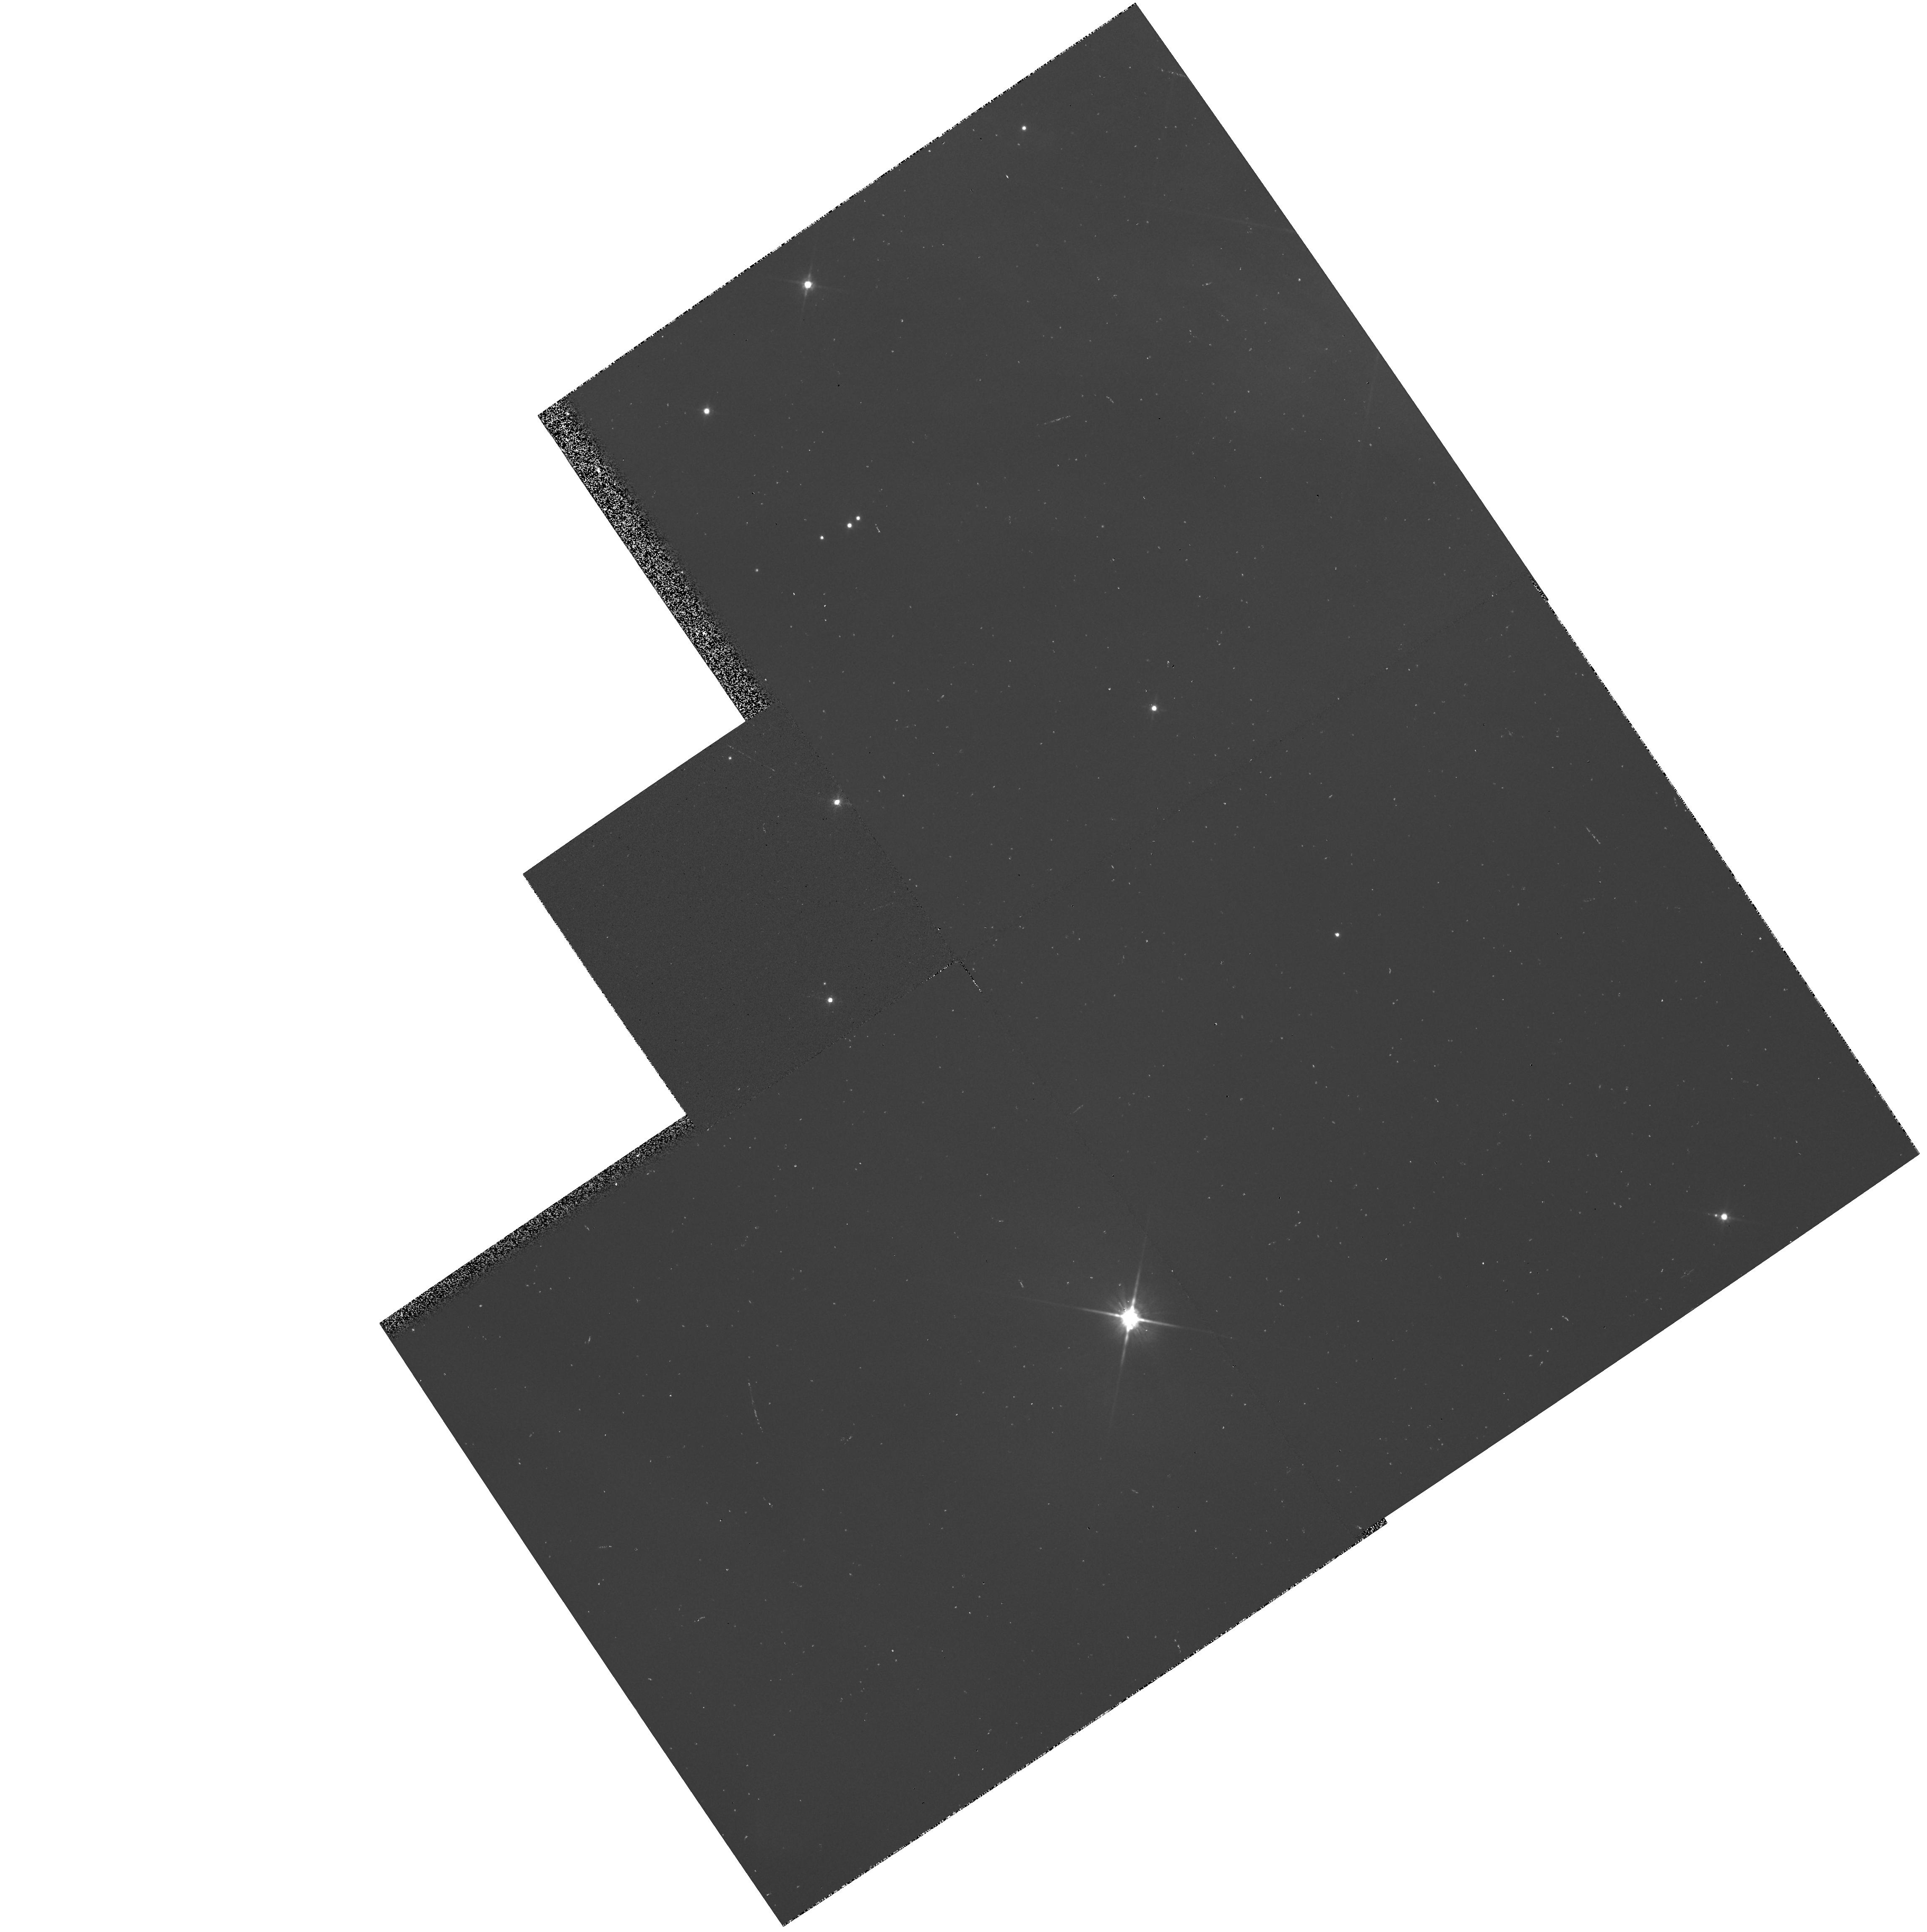
Target: NGC2068-POS3
Instrument: WFPC2/PC
Filter: F814W
Exposure: 3 min
Observation ID: hst_5355_03_wfpc2_pc_f814w_u26q03

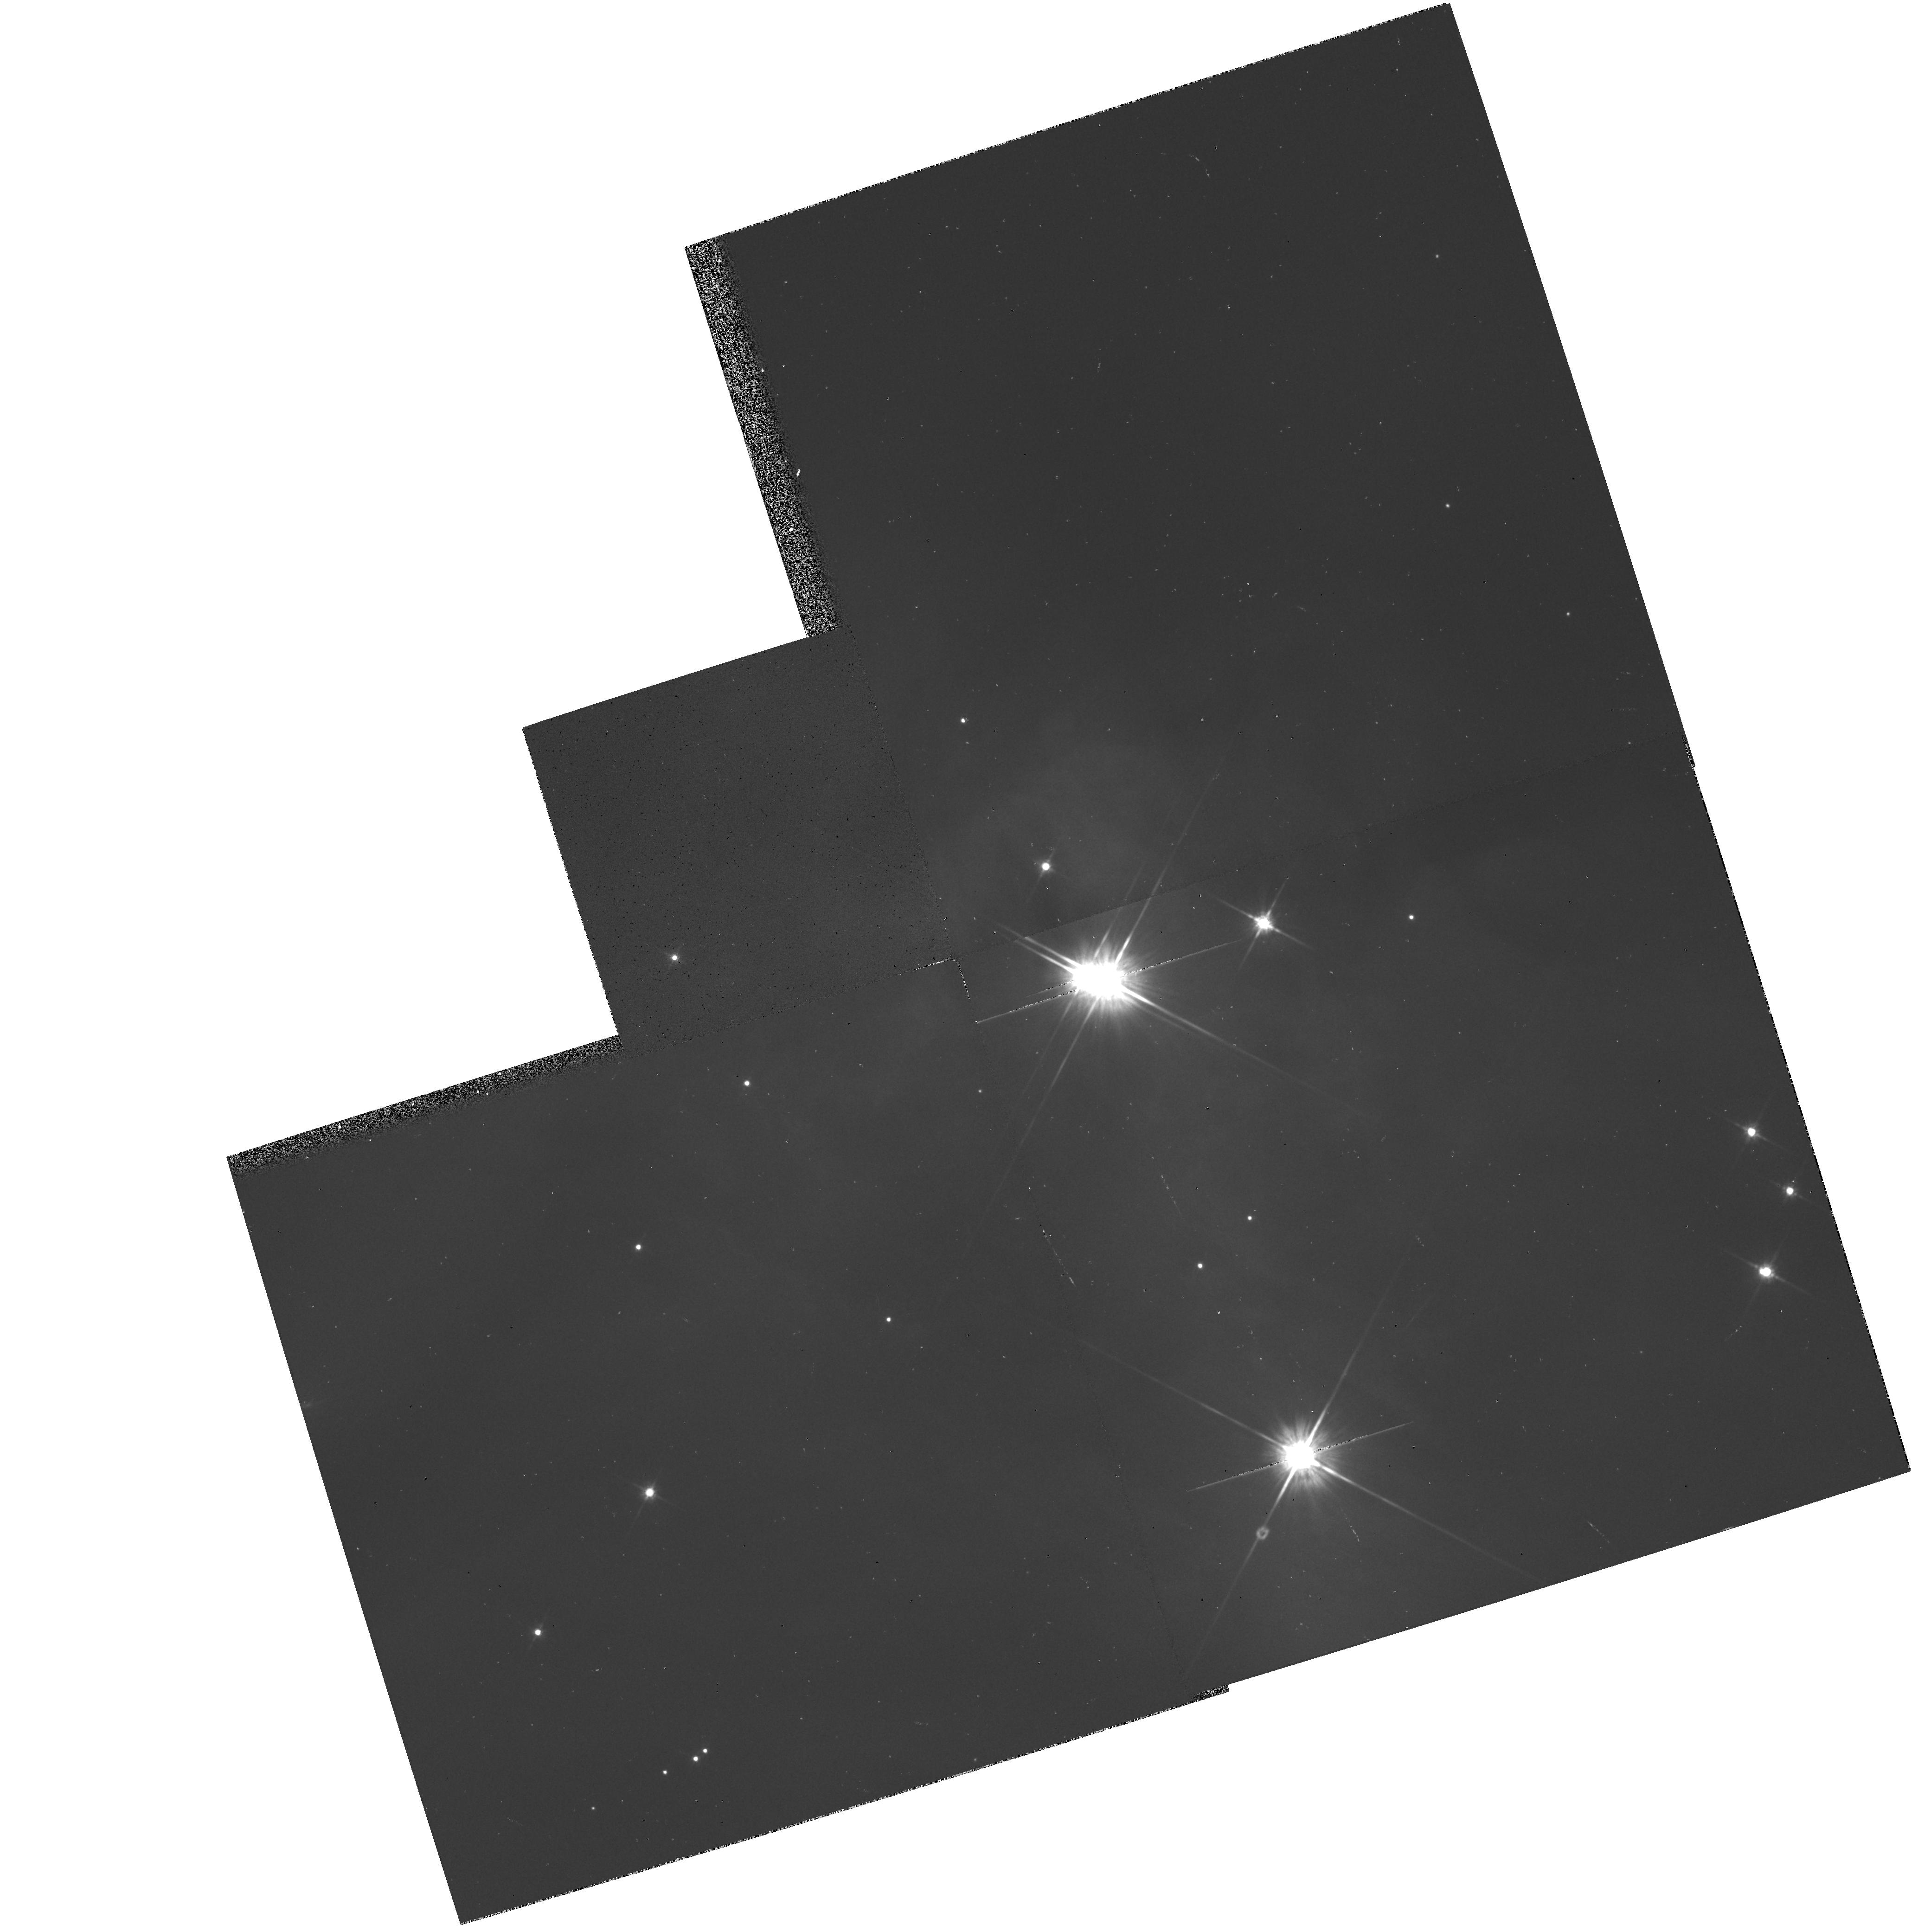
Target: NGC2068-POS1
Instrument: WFPC2/PC
Filter: F814W
Exposure: 3 min
Observation ID: hst_5355_01_wfpc2_pc_f814w_u26q01

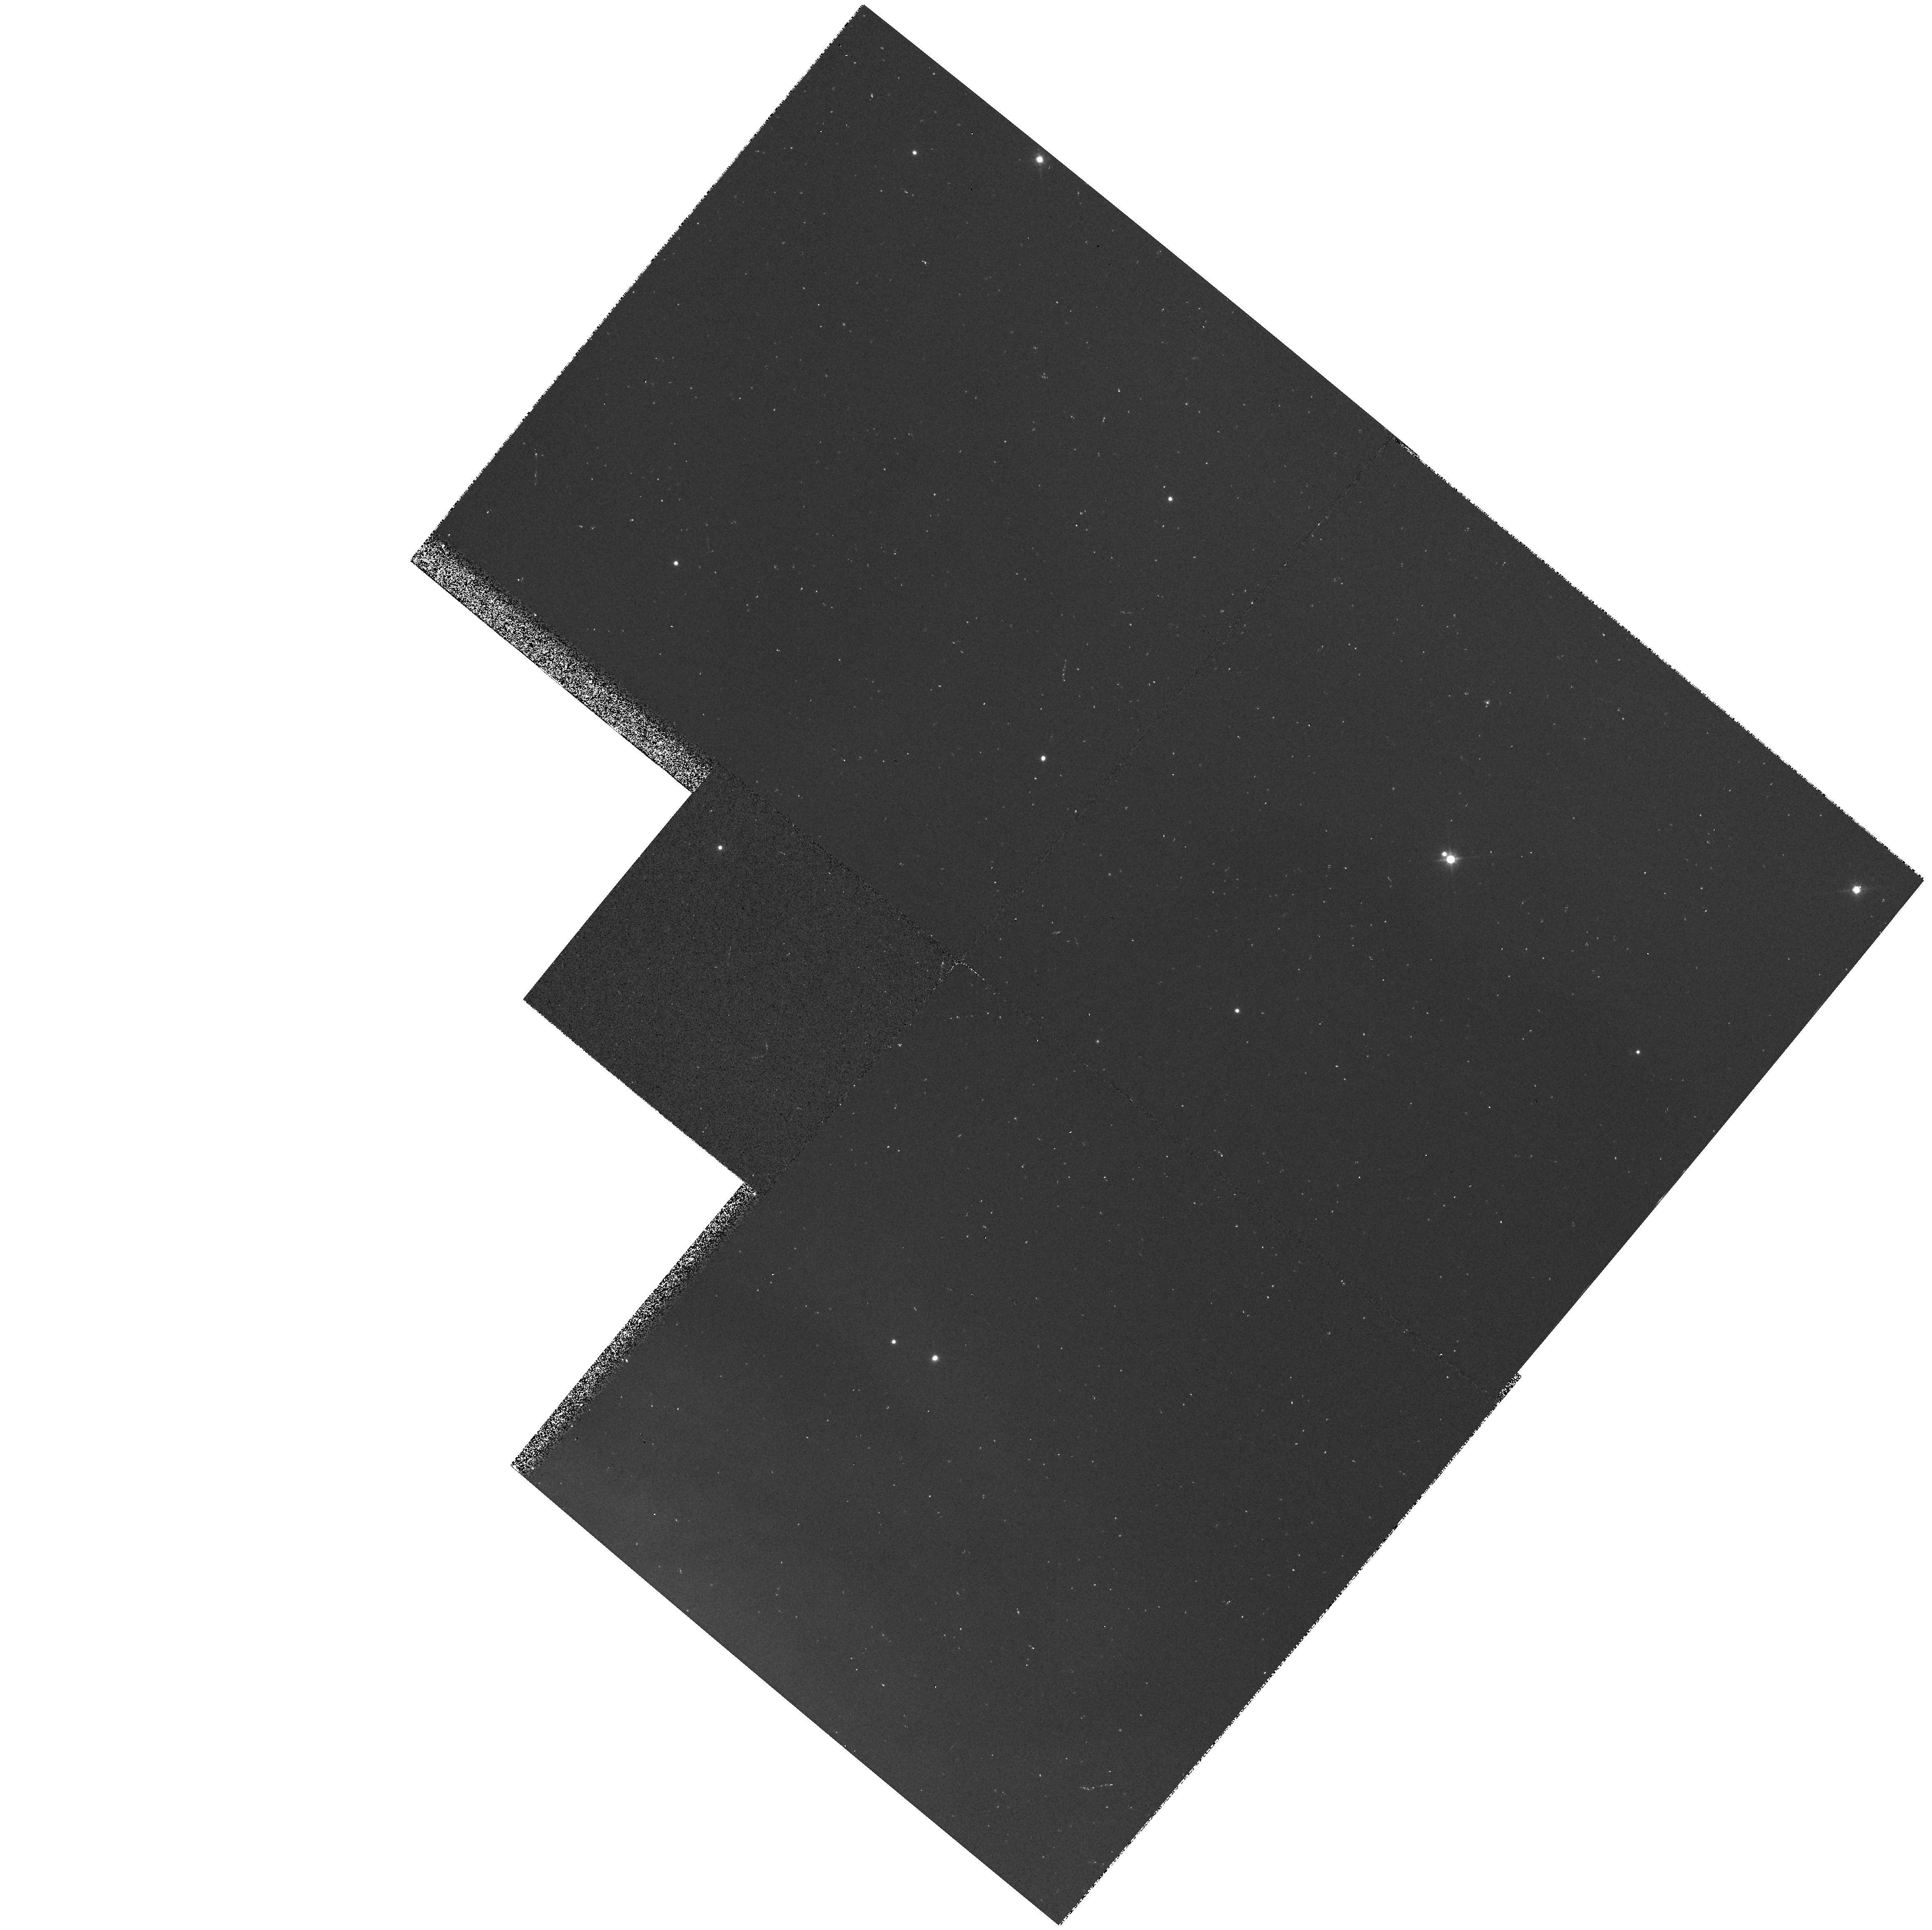
Target: NGC2068-POS2
Instrument: WFPC2/PC
Filter: F814W
Exposure: 3 min
Observation ID: hst_5355_02_wfpc2_pc_f814w_u26q02

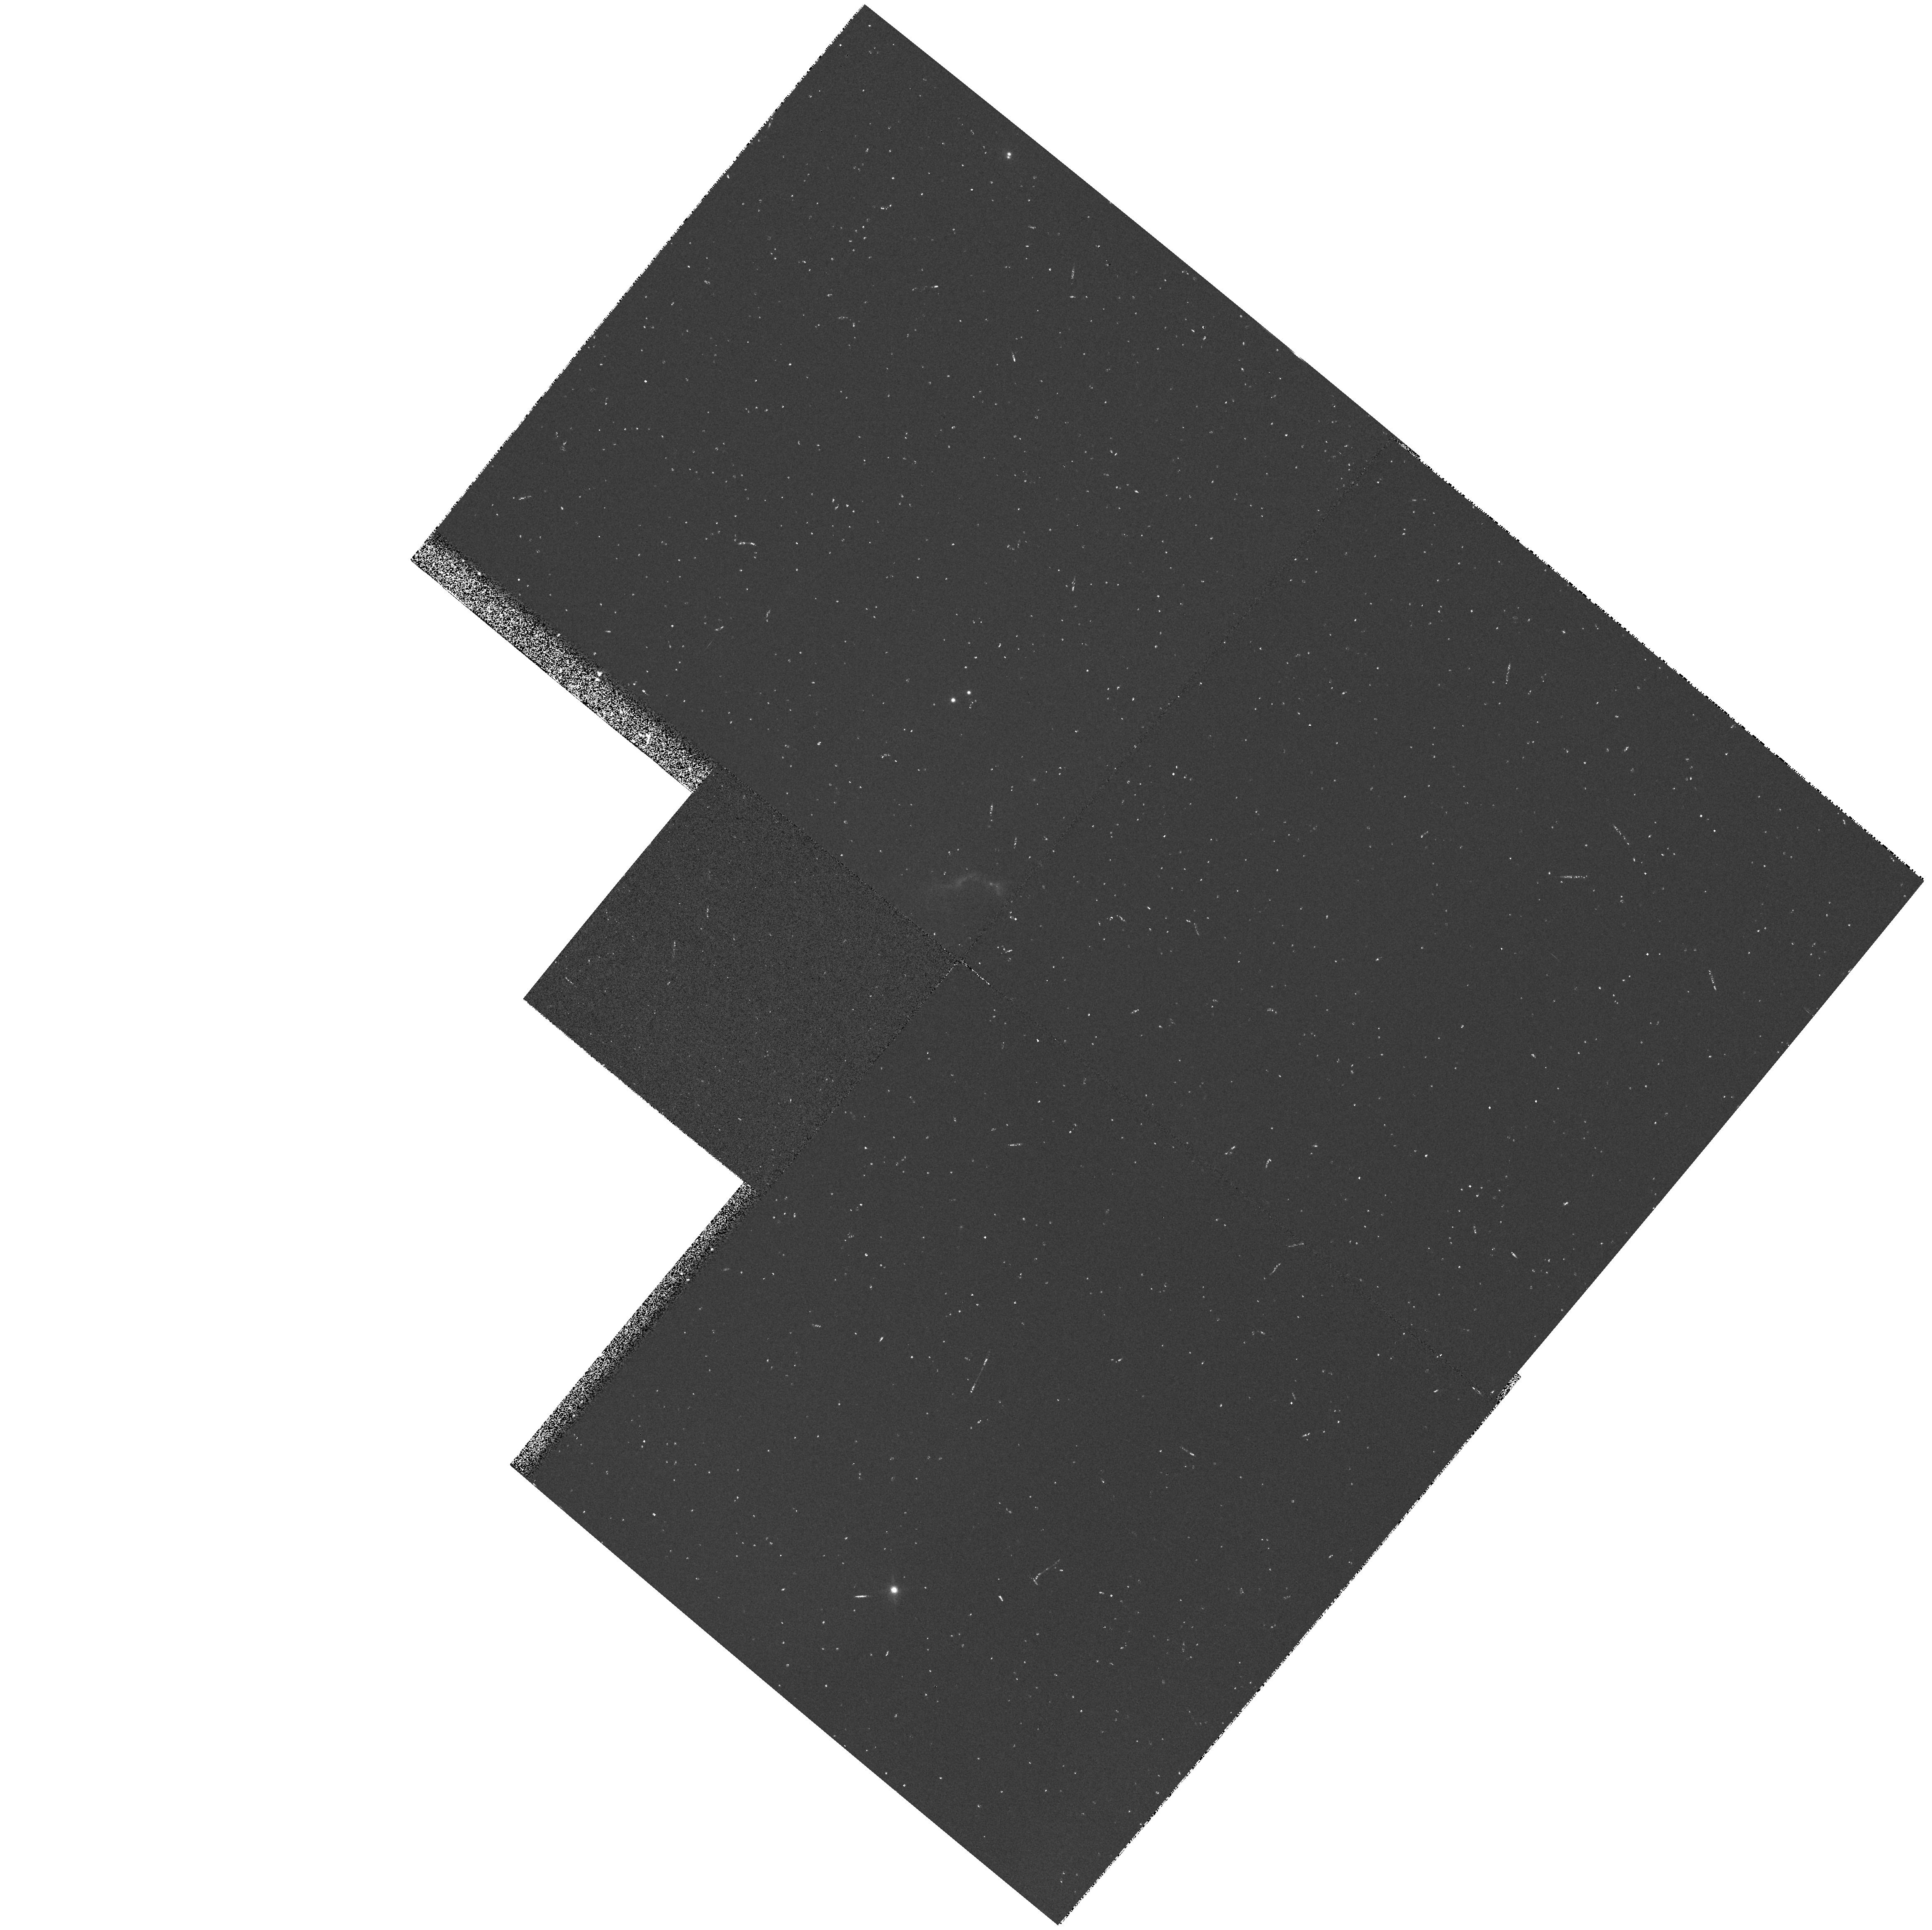
Target: NGC2071
Instrument: WFPC2/PC
Filter: F814W
Exposure: 3 min
Observation ID: hst_5355_06_wfpc2_pc_f814w_u26q06

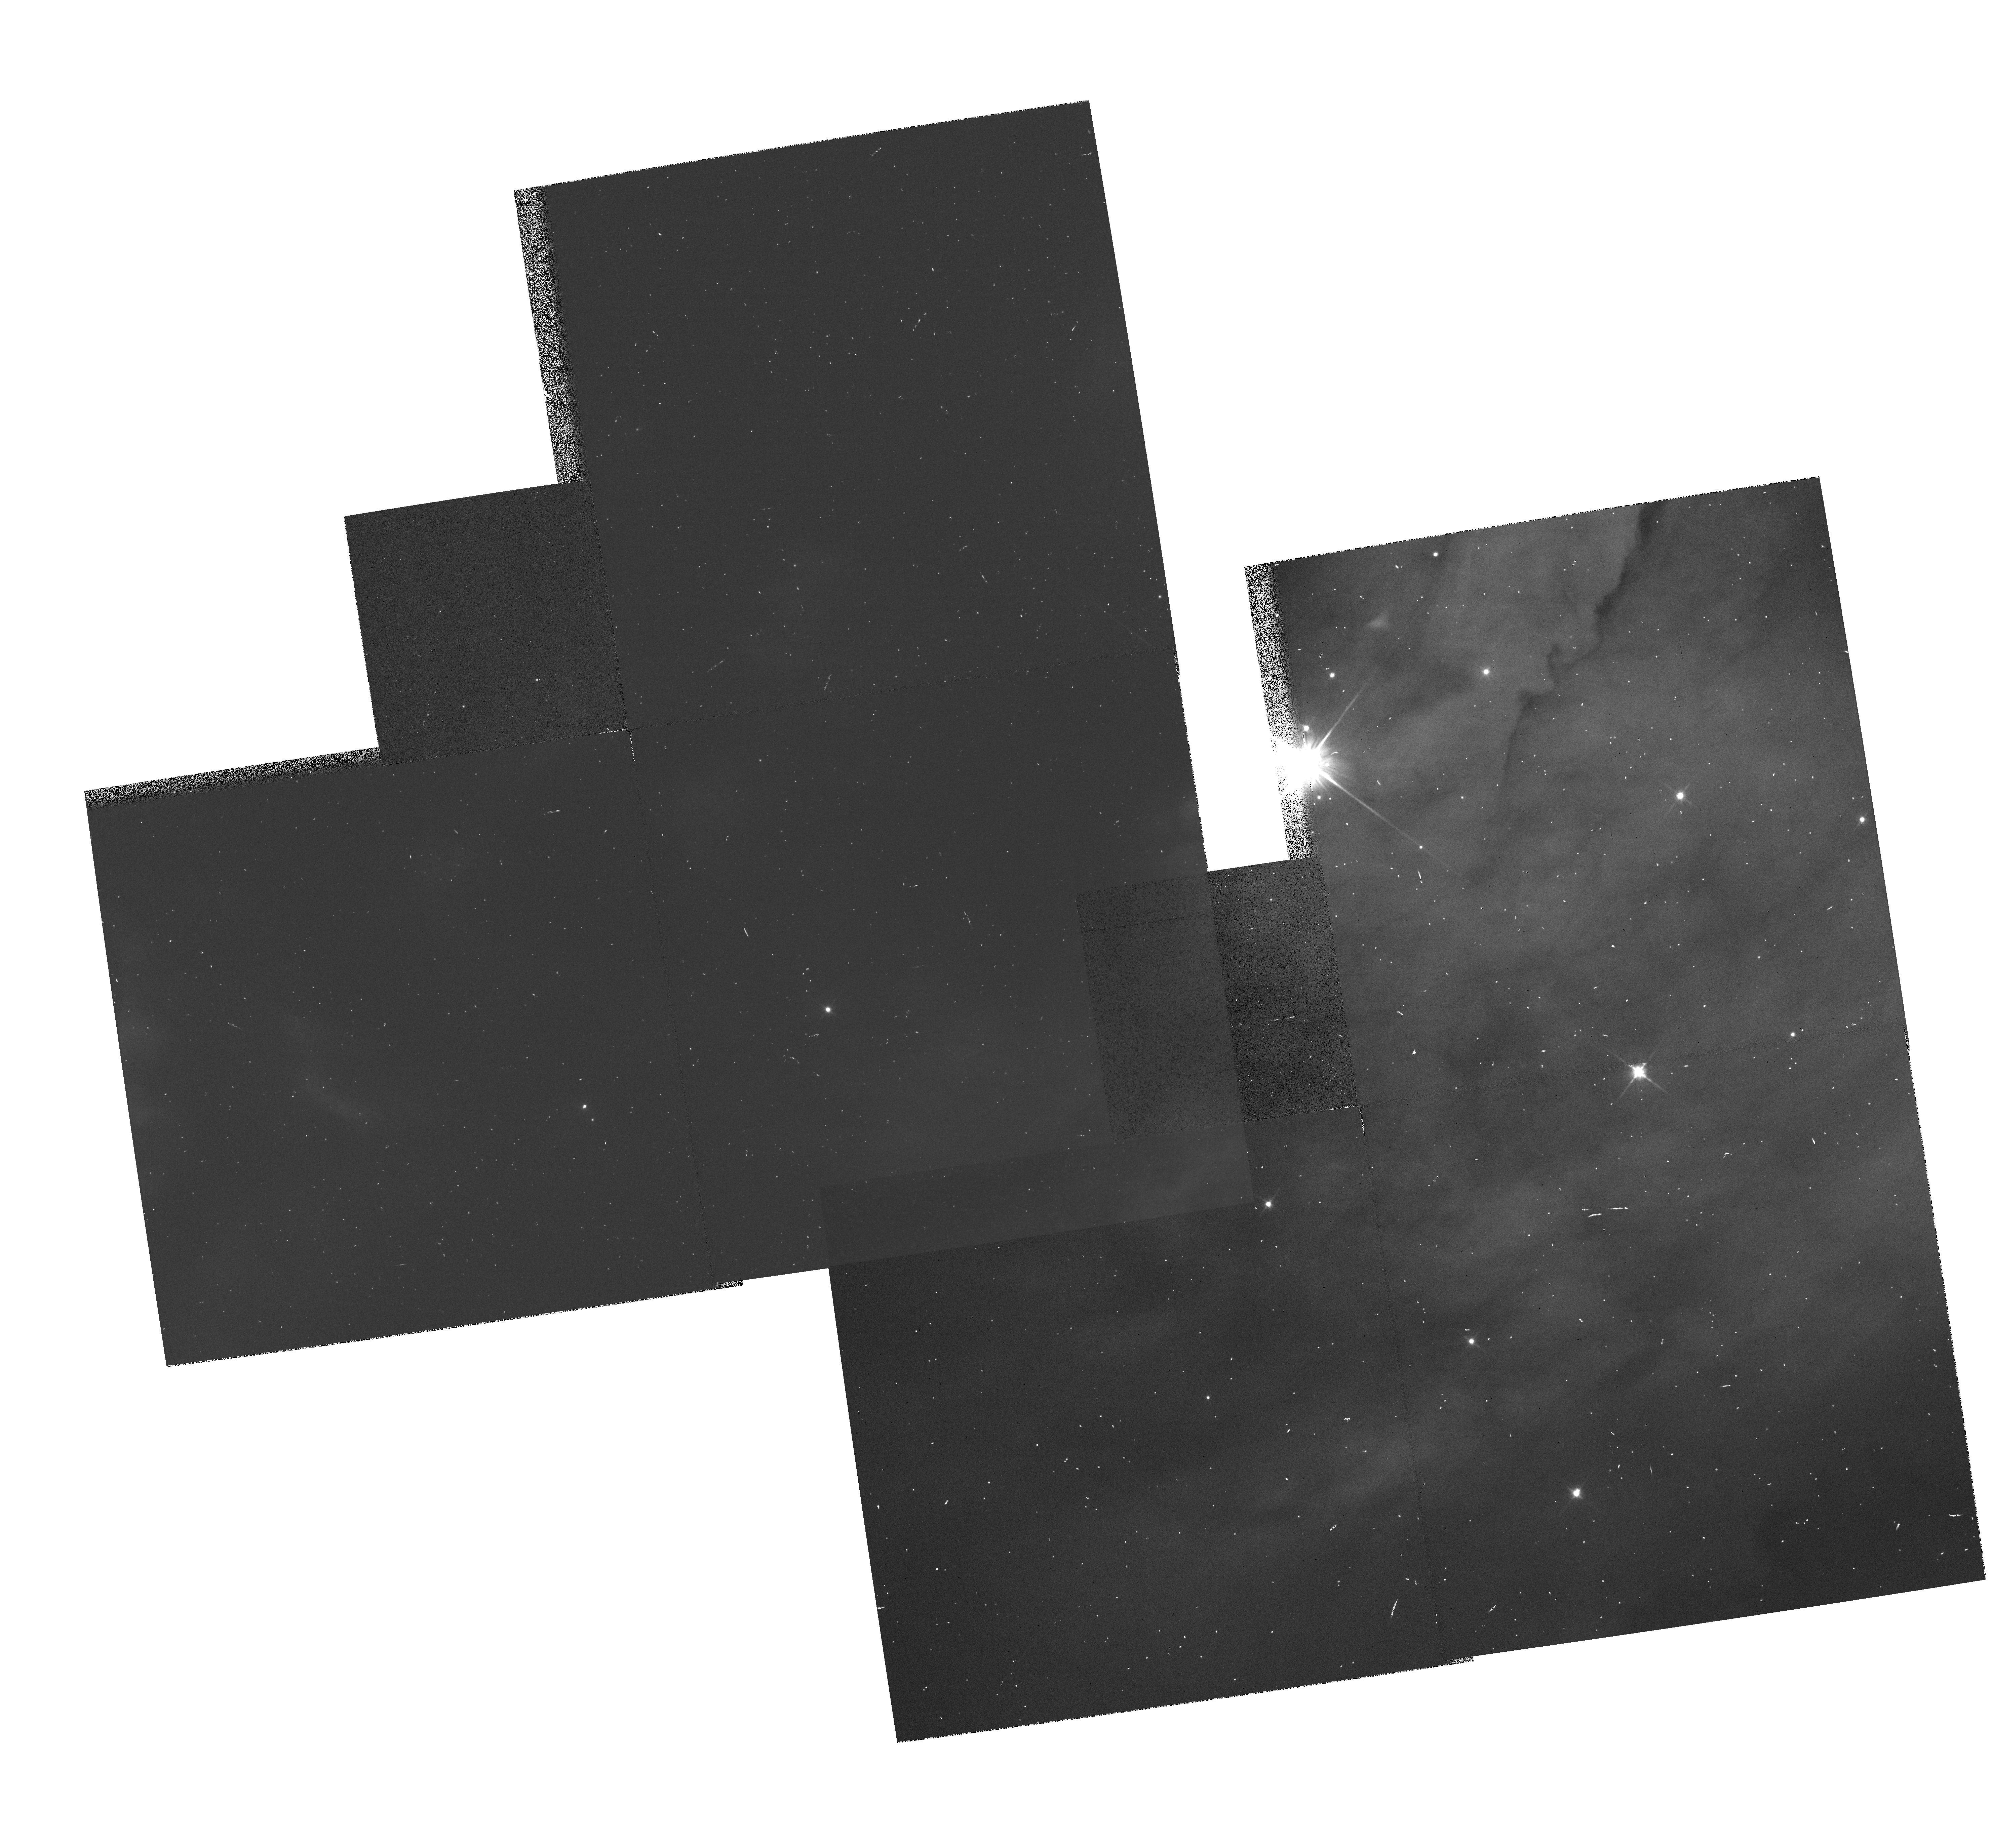
Target: MULTIPLE
Instrument: WFPC2/PC
Filter: F814W
Exposure: 5 min
Observation ID: hst_5355_05_wfpc2_pc_f814w_u26q05

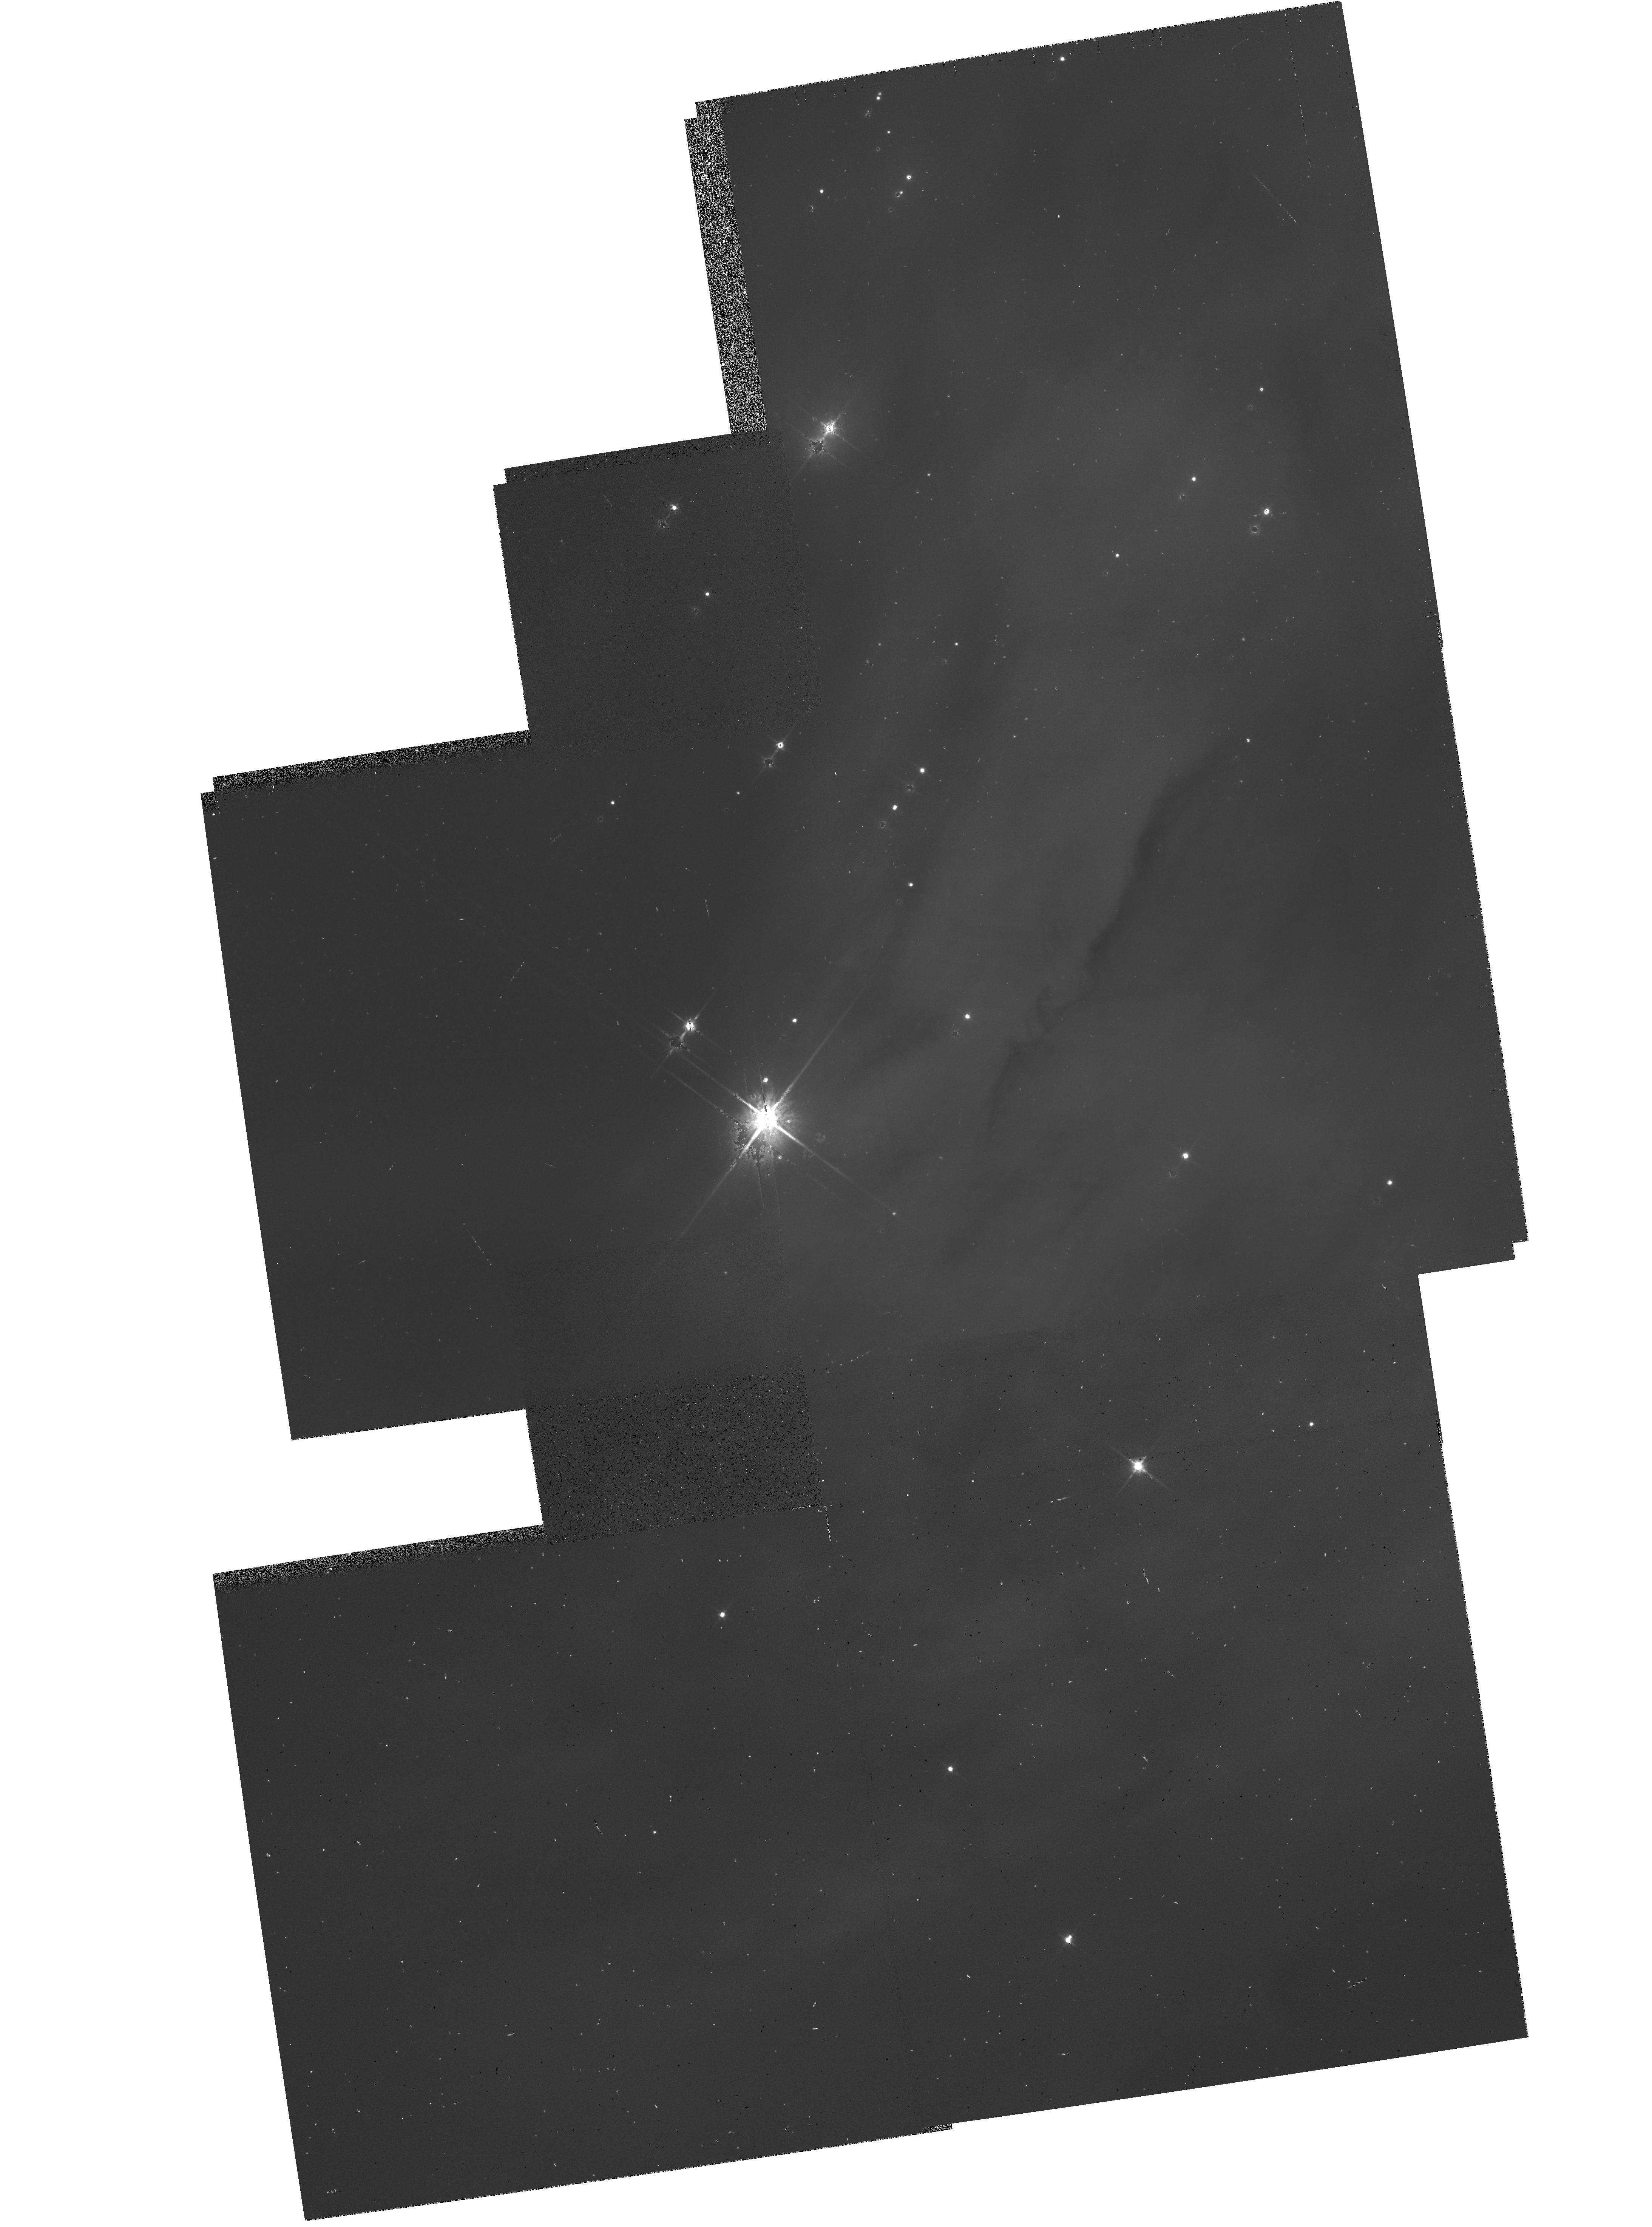
Target: MULTIPLE
Instrument: WFPC2/PC
Filter: F814W
Exposure: 5 min
Observation ID: hst_5355_04_wfpc2_pc_f814w_u26q04

THE BINARY FREQUENCY AMONG SOLAR-TYPE STARS IN YOUNG CLUSTERS: CYCLE4 HIGH (PI: Strom, Stephen E.)

Recent ground-based observations have led to the unexpected conclusion that most and possibly all of the youngest, optically-visible solar-type pre-main sequence stars are members of binary or multiple star systems. However, this result is based solely on examination of stars located in sparsely populated, nearby star-forming complexes (e.g. Taurus) which are not representative of those that produce most of the stars which populate the Milky Way: giant molecular clouds (GMCs) which give birth to rich, dense clusters. We propose to take advantage of the high angular resolution and relatively wide field afforded by WFPC2 on HST to search for binary stars with angular separations of between 0.1" and 1" among a sample of about 120 stars located in 2 young (age approximately 1 Myr) clusters embedded within the nearest GMC: Orion (d = 460 pc). A sample this size will enable a statistically significant comparison between the binary frequency in the separation range 46 AU < r < 460 AU found for these young clusters, and that found for (1) older stars in the solar-neighborhood (expected binaries about 24/120); and (2) Taurus where most or all stars are binaries (expected binaries about 65/120). Our observations should thus provide a test of the hypothesis that all stars are born in binary/multiple systems, not only in regions like Taurus, but in rich clusters as well.